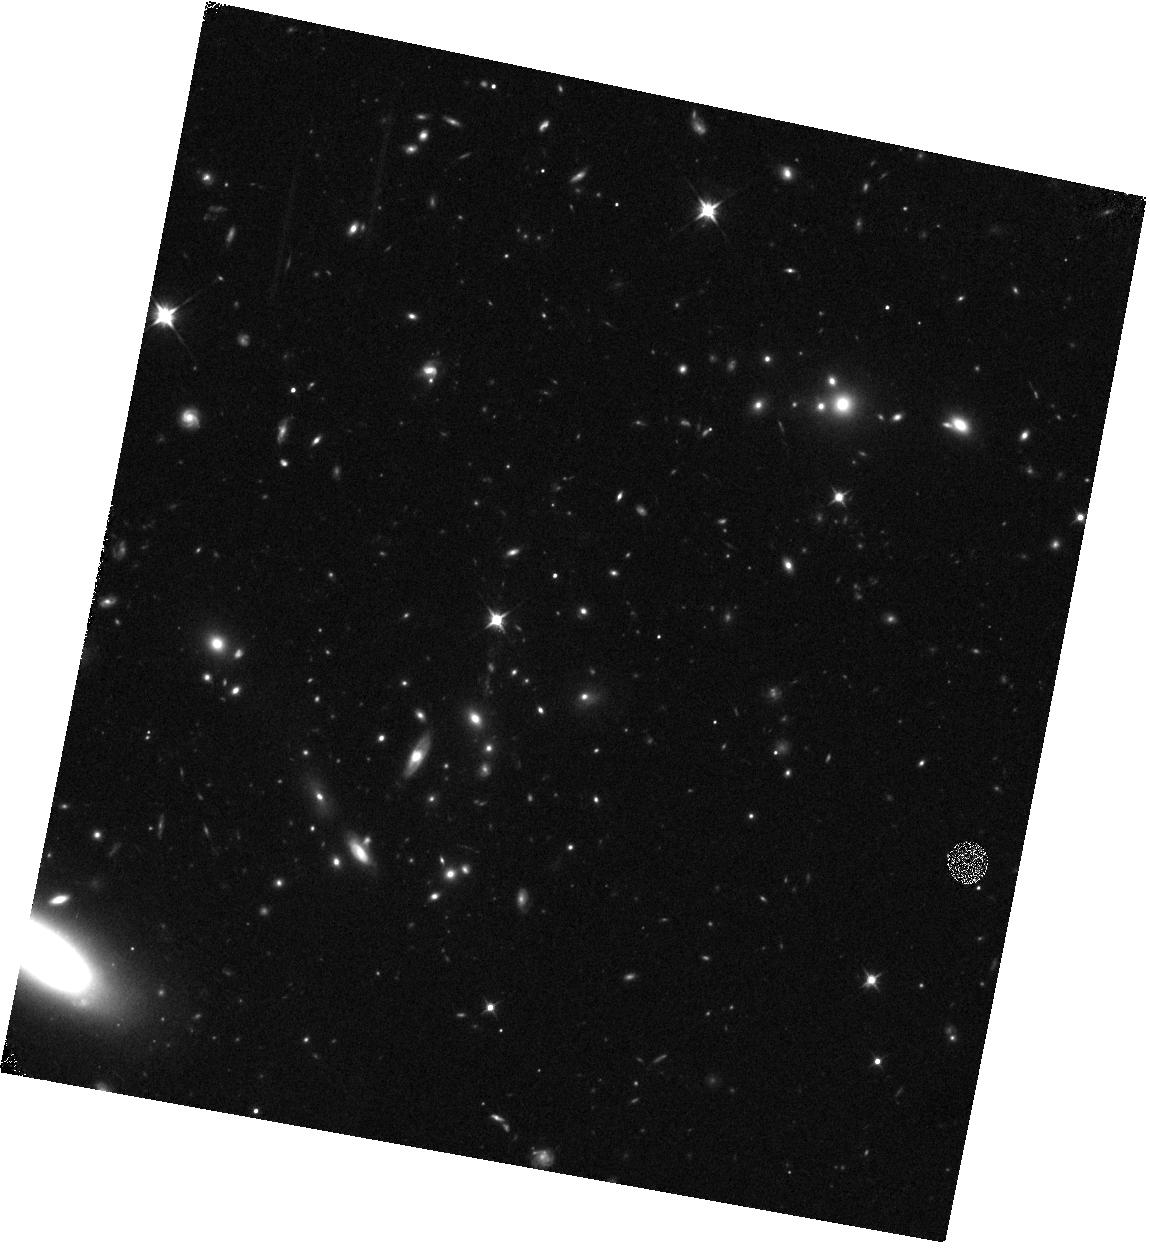
Target: HATLASJ144608.6+021927
Instrument: WFC3/IR
Filter: F110W
Exposure: 12 min
Observation ID: hst_15242_33_wfc3_ir_f110w_idmh33

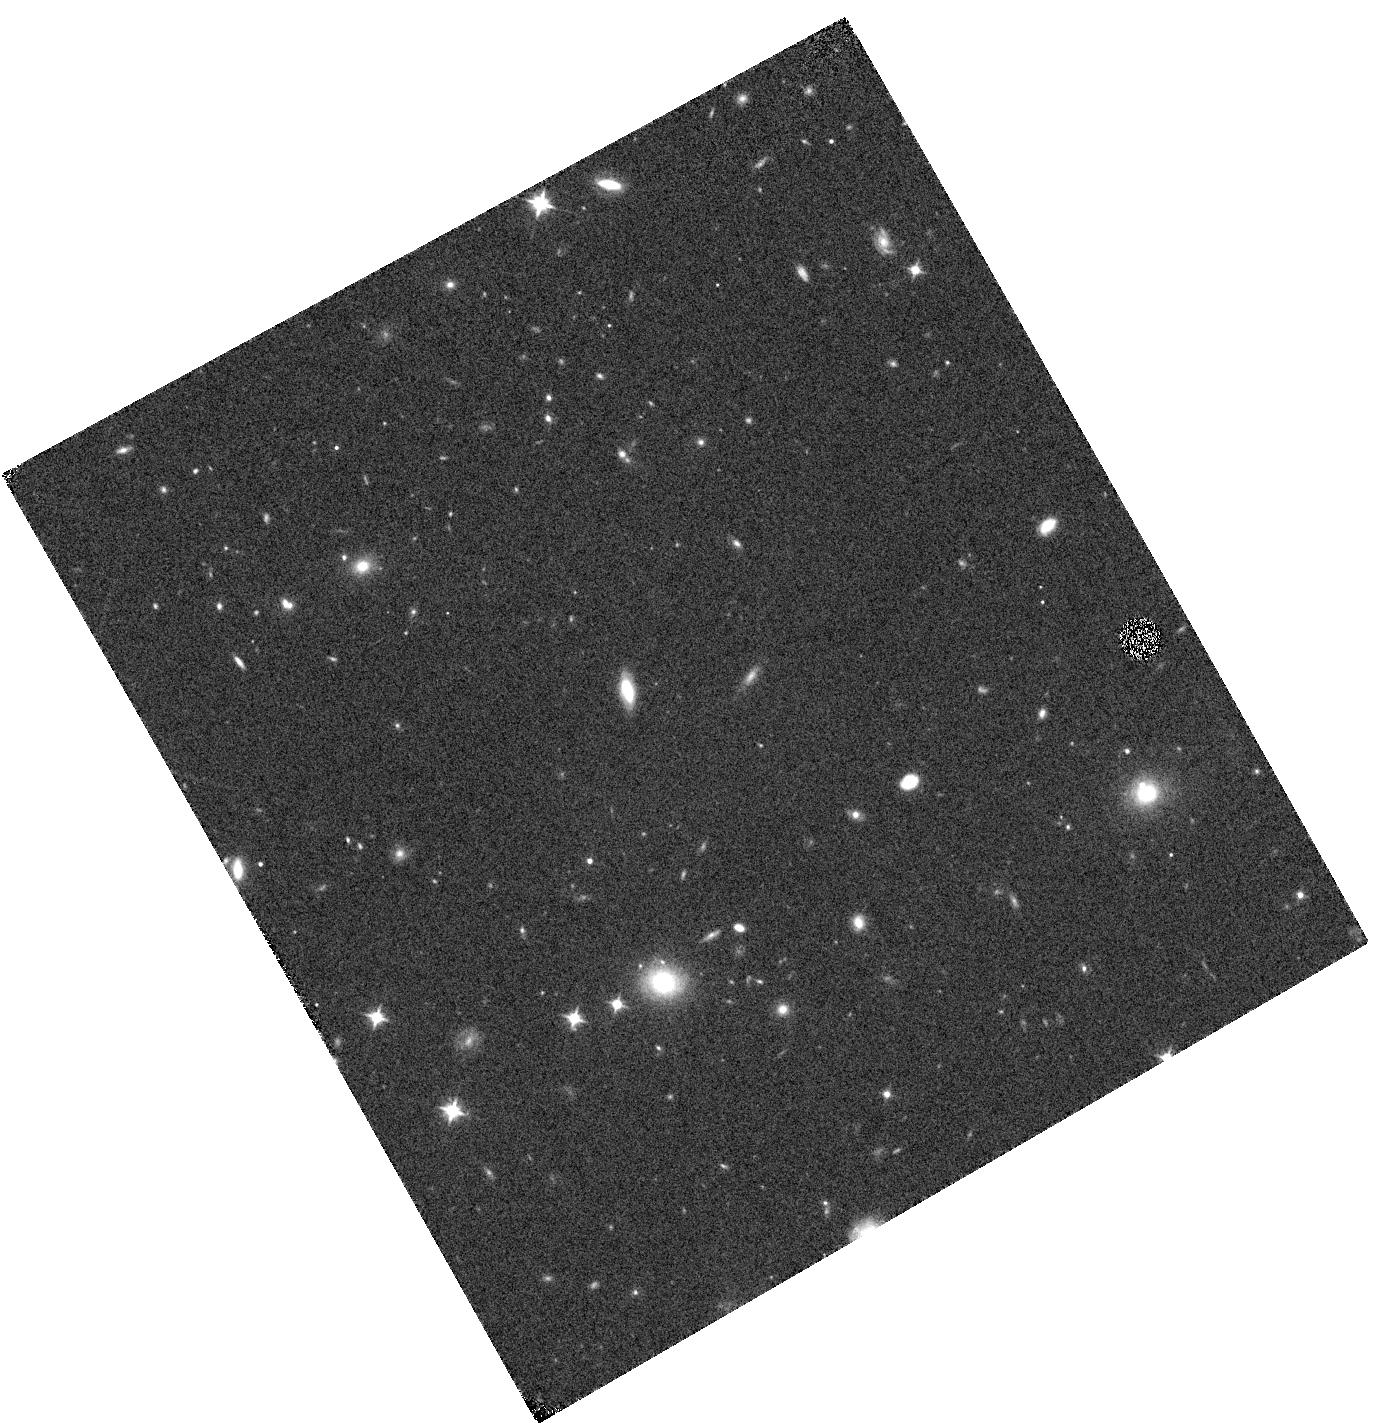
Target: HATLASJ225045.5-304719
Instrument: WFC3/IR
Filter: F110W
Exposure: 4 min
Observation ID: hst_15242_70_wfc3_ir_f110w_idmh70

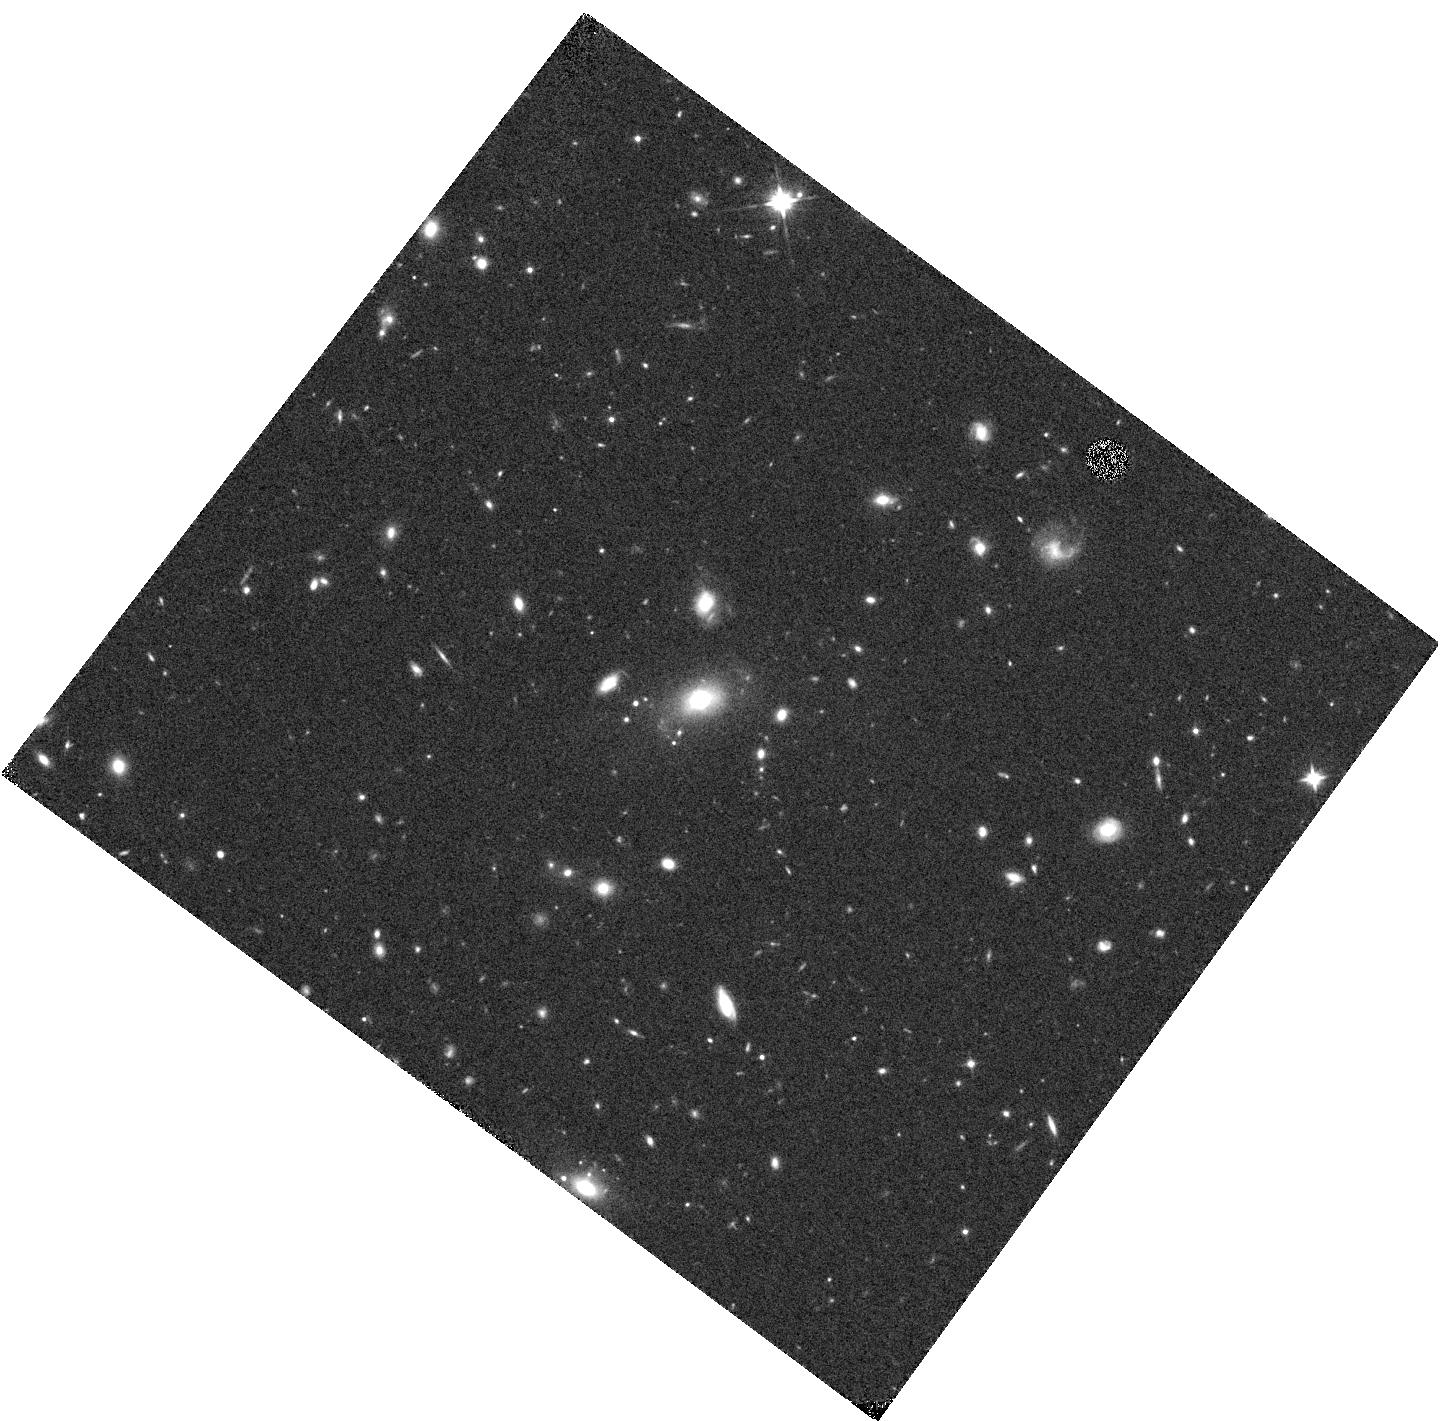
Target: HATLASJ234955.7-330833
Instrument: WFC3/IR
Filter: F110W
Exposure: 12 min
Observation ID: hst_15242_3v_wfc3_ir_f110w_idmh3v

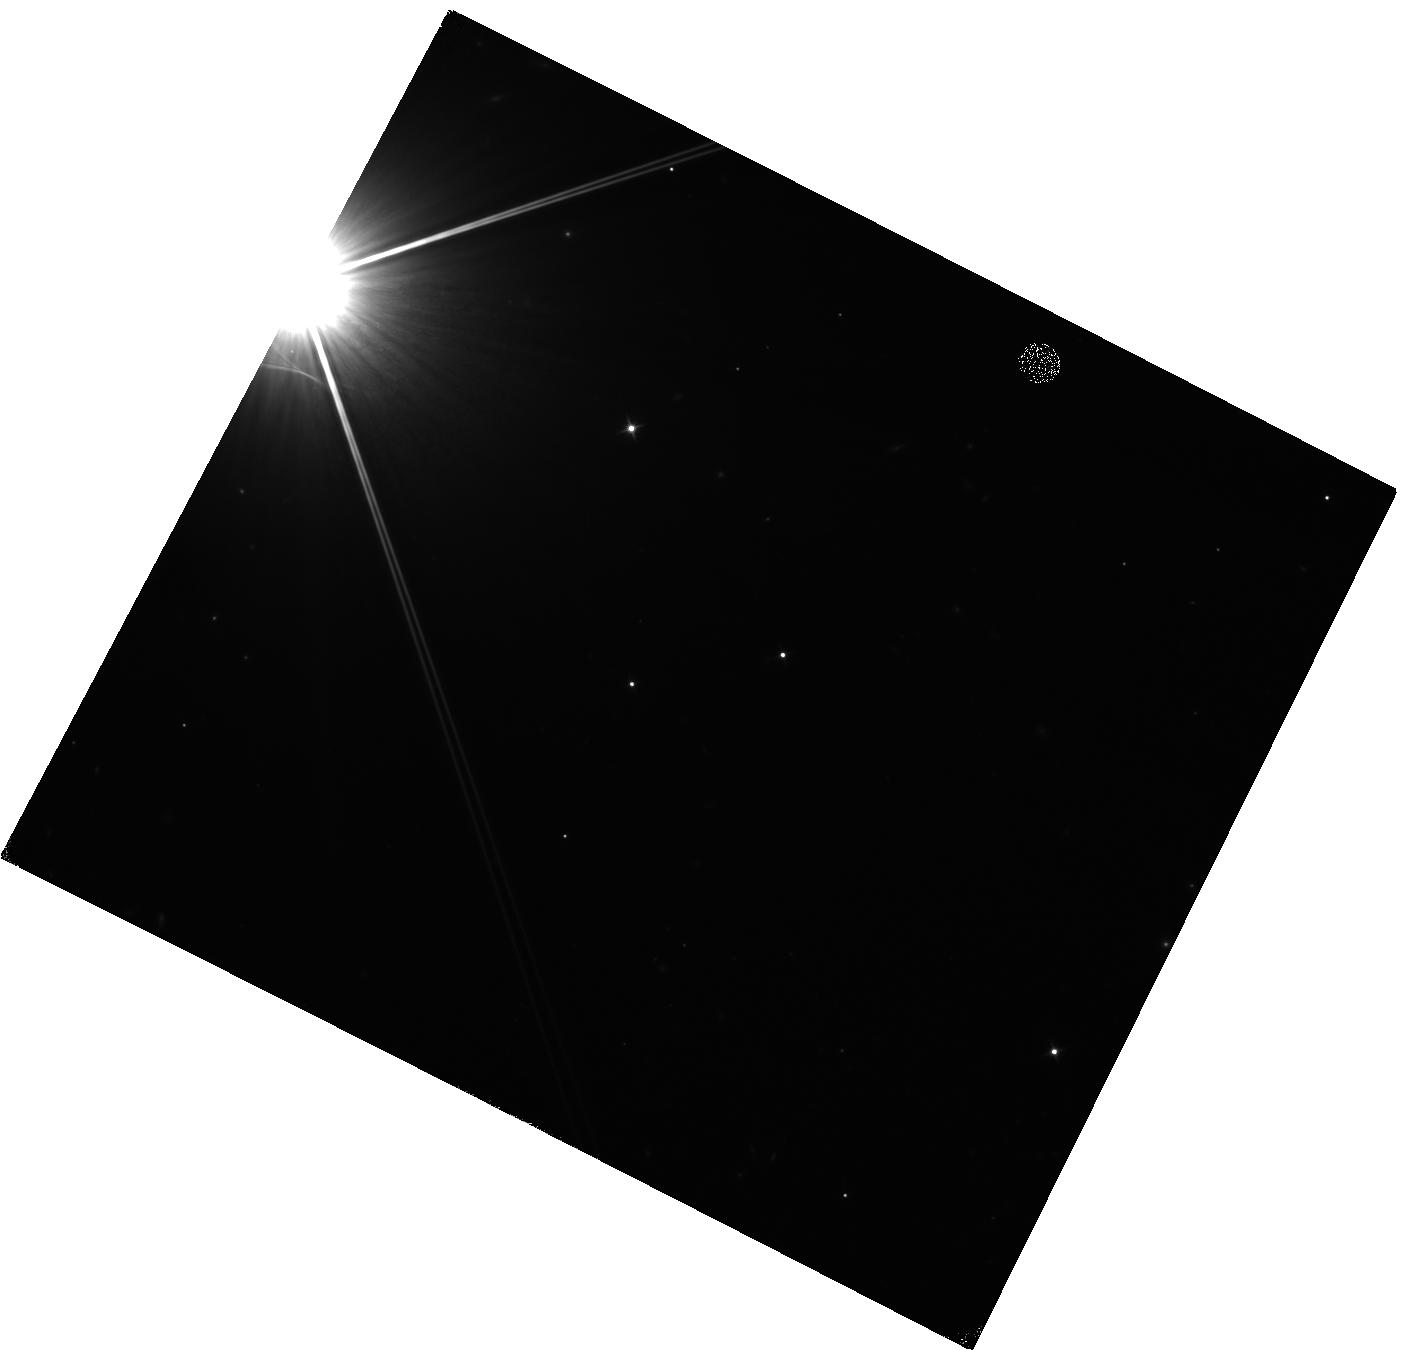
Target: HATLASJ090613.8-010042
Instrument: WFC3/IR
Filter: F110W
Exposure: 4 min
Observation ID: hst_15242_74_wfc3_ir_f110w_idmh74

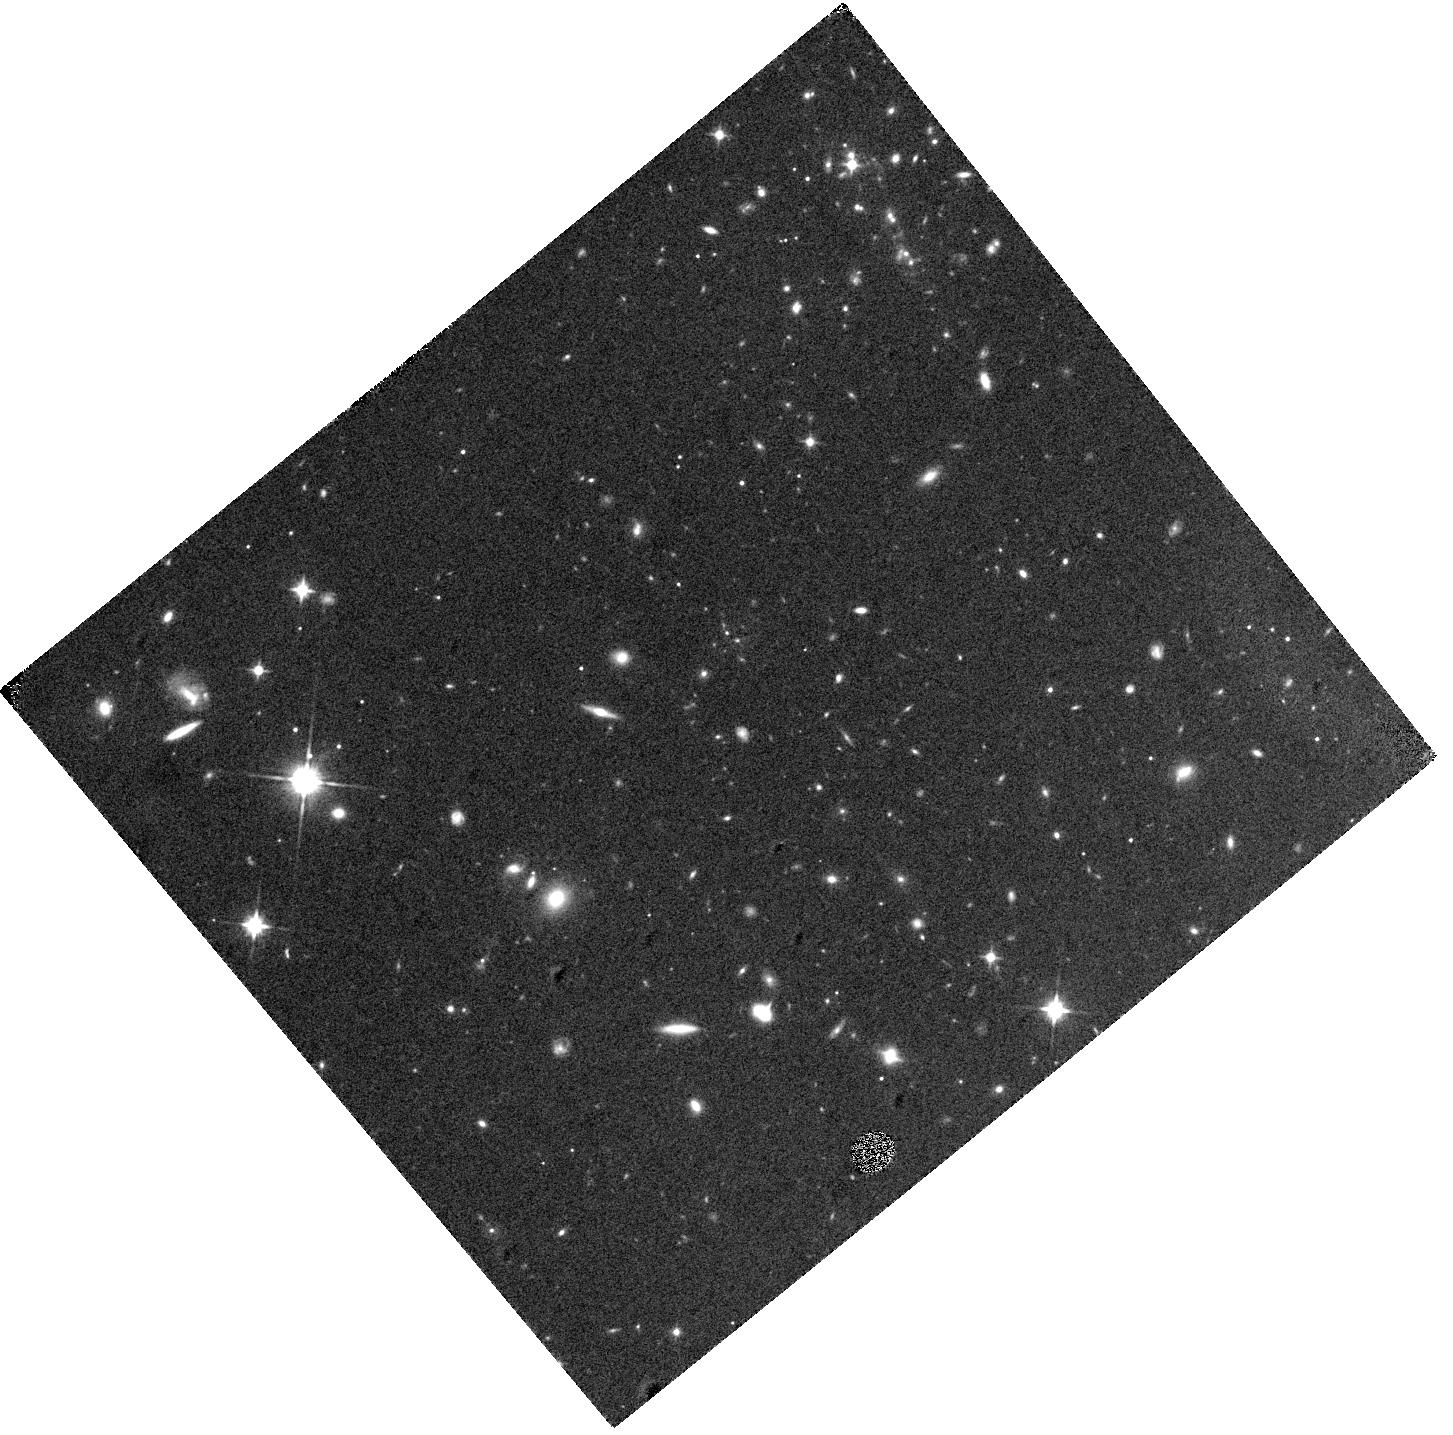
Target: HATLASJ141810.0-003747
Instrument: WFC3/IR
Filter: F110W
Exposure: 12 min
Observation ID: hst_15242_0c_wfc3_ir_f110w_idmh0c

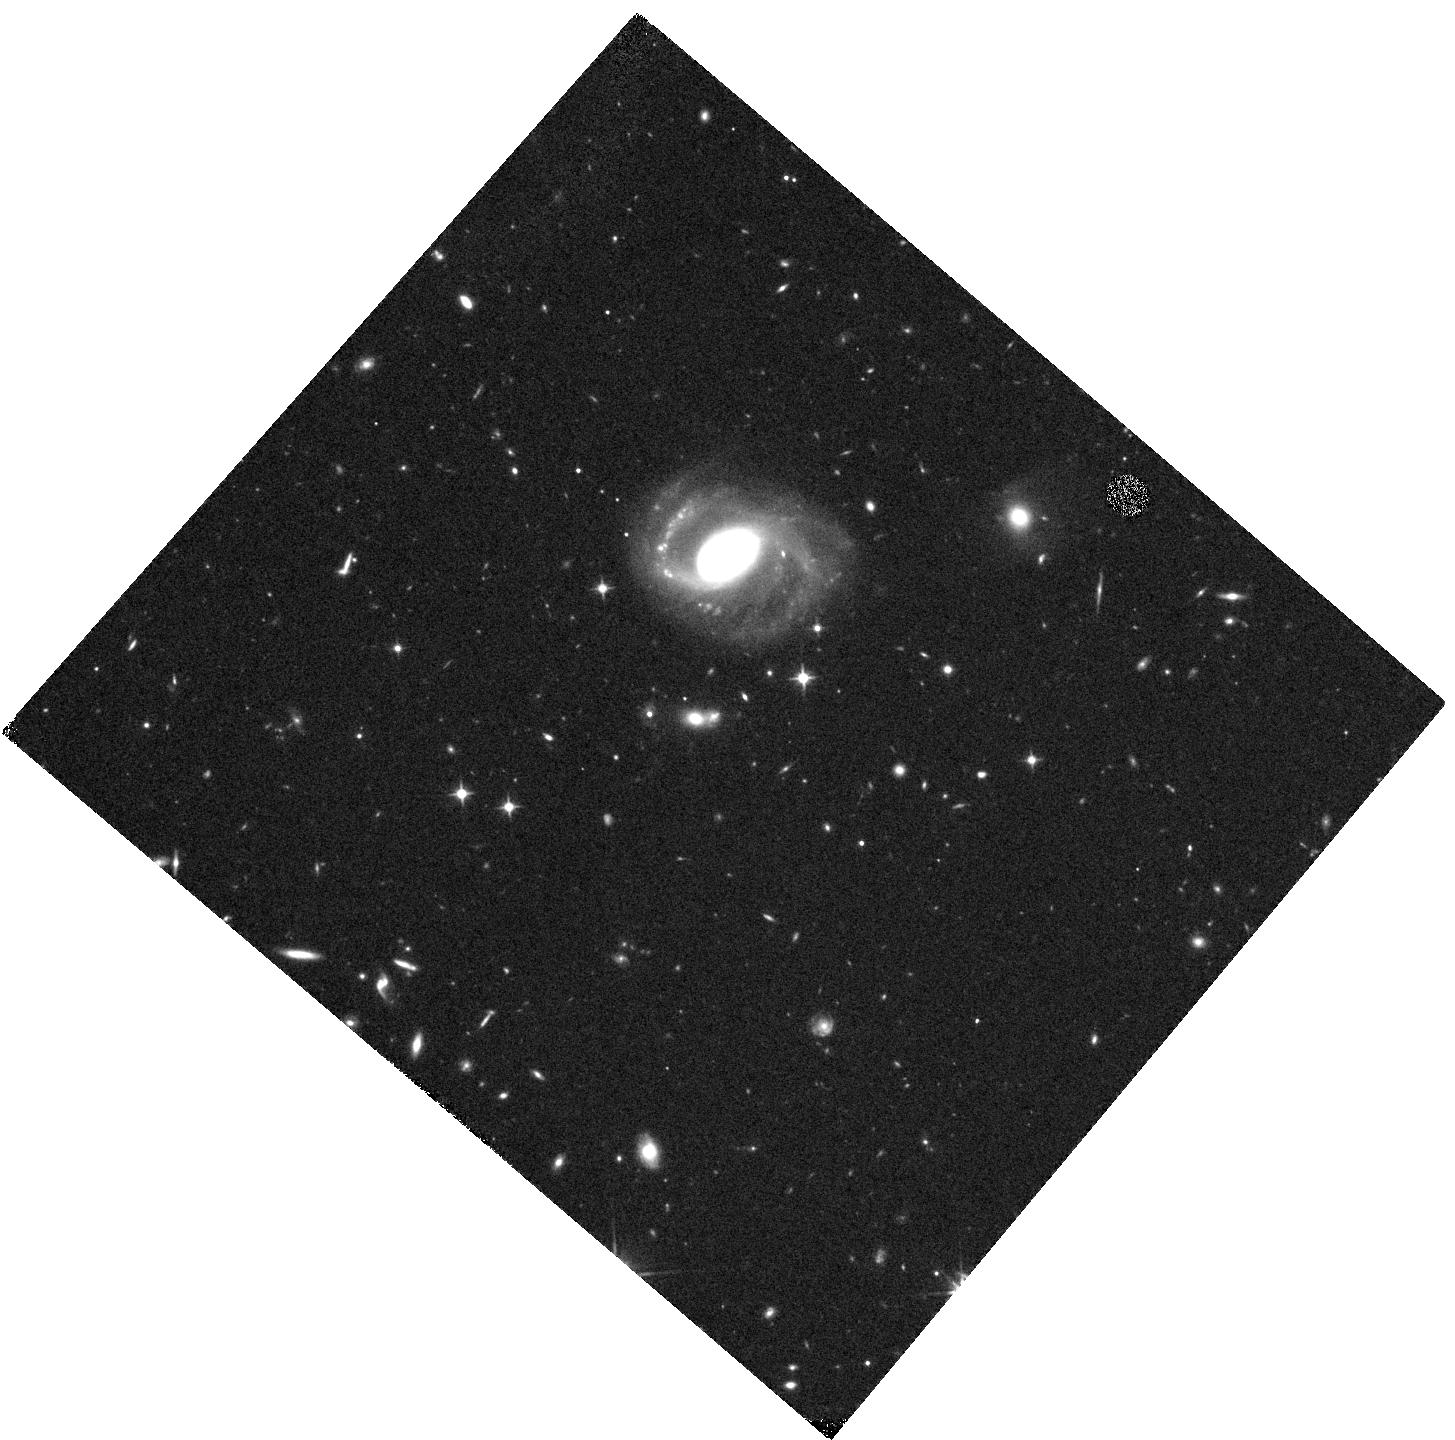
Target: HATLASJ231205.1-295026
Instrument: WFC3/IR
Filter: F110W
Exposure: 12 min
Observation ID: hst_15242_3i_wfc3_ir_f110w_idmh3i

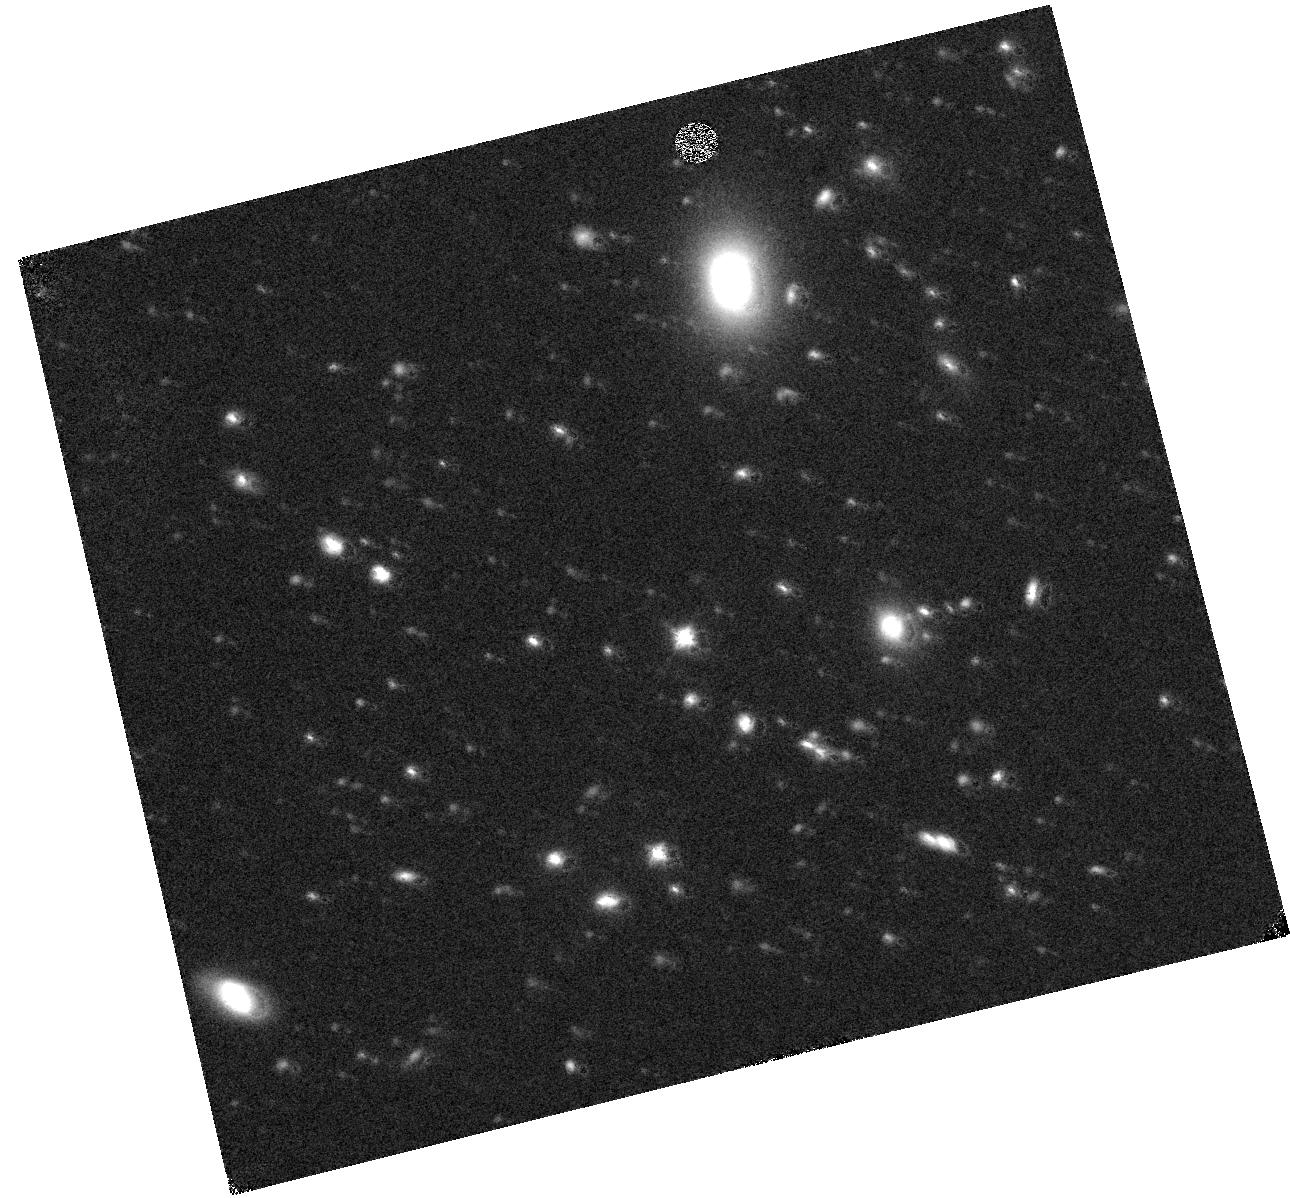
Target: HATLASJ115521.0-021329
Instrument: WFC3/IR
Filter: F110W
Exposure: 12 min
Observation ID: hst_15242_95_wfc3_ir_f110w_idmh95

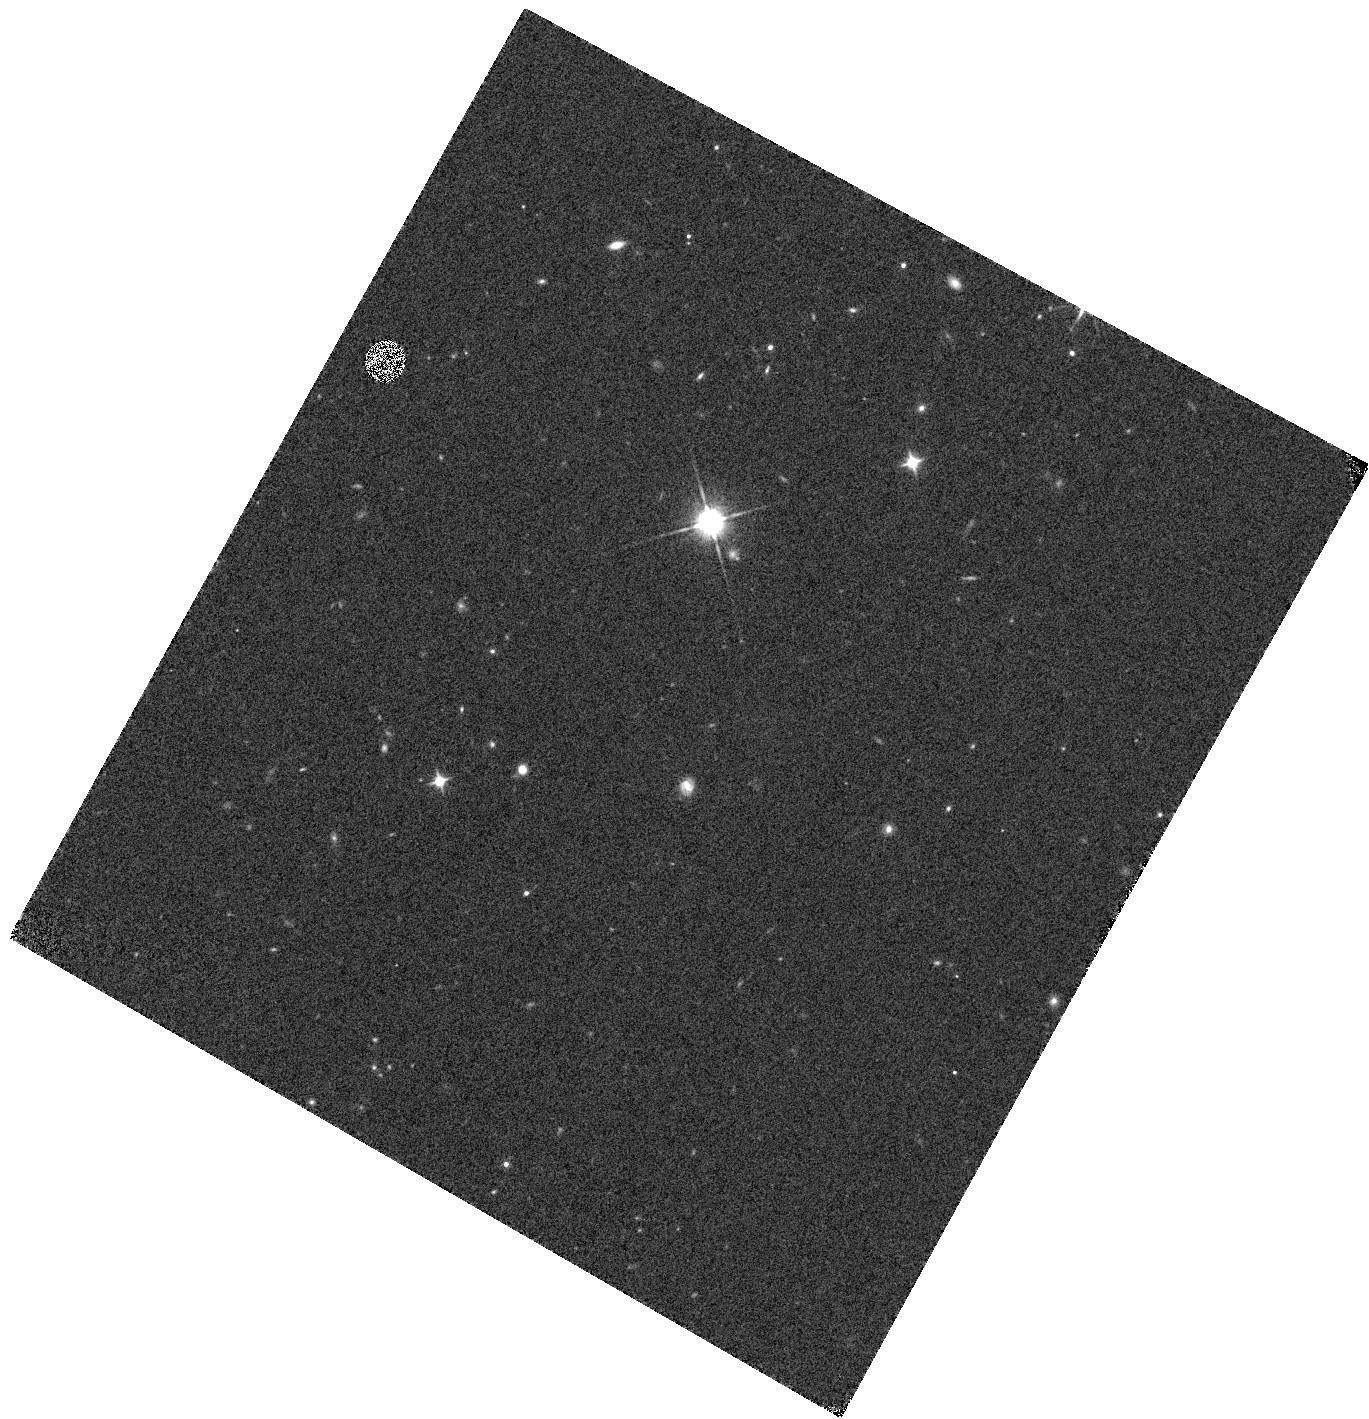
Target: HERSJ021434.4+005926
Instrument: WFC3/IR
Filter: F110W
Exposure: 4 min
Observation ID: hst_15242_48_wfc3_ir_f110w_idmh48

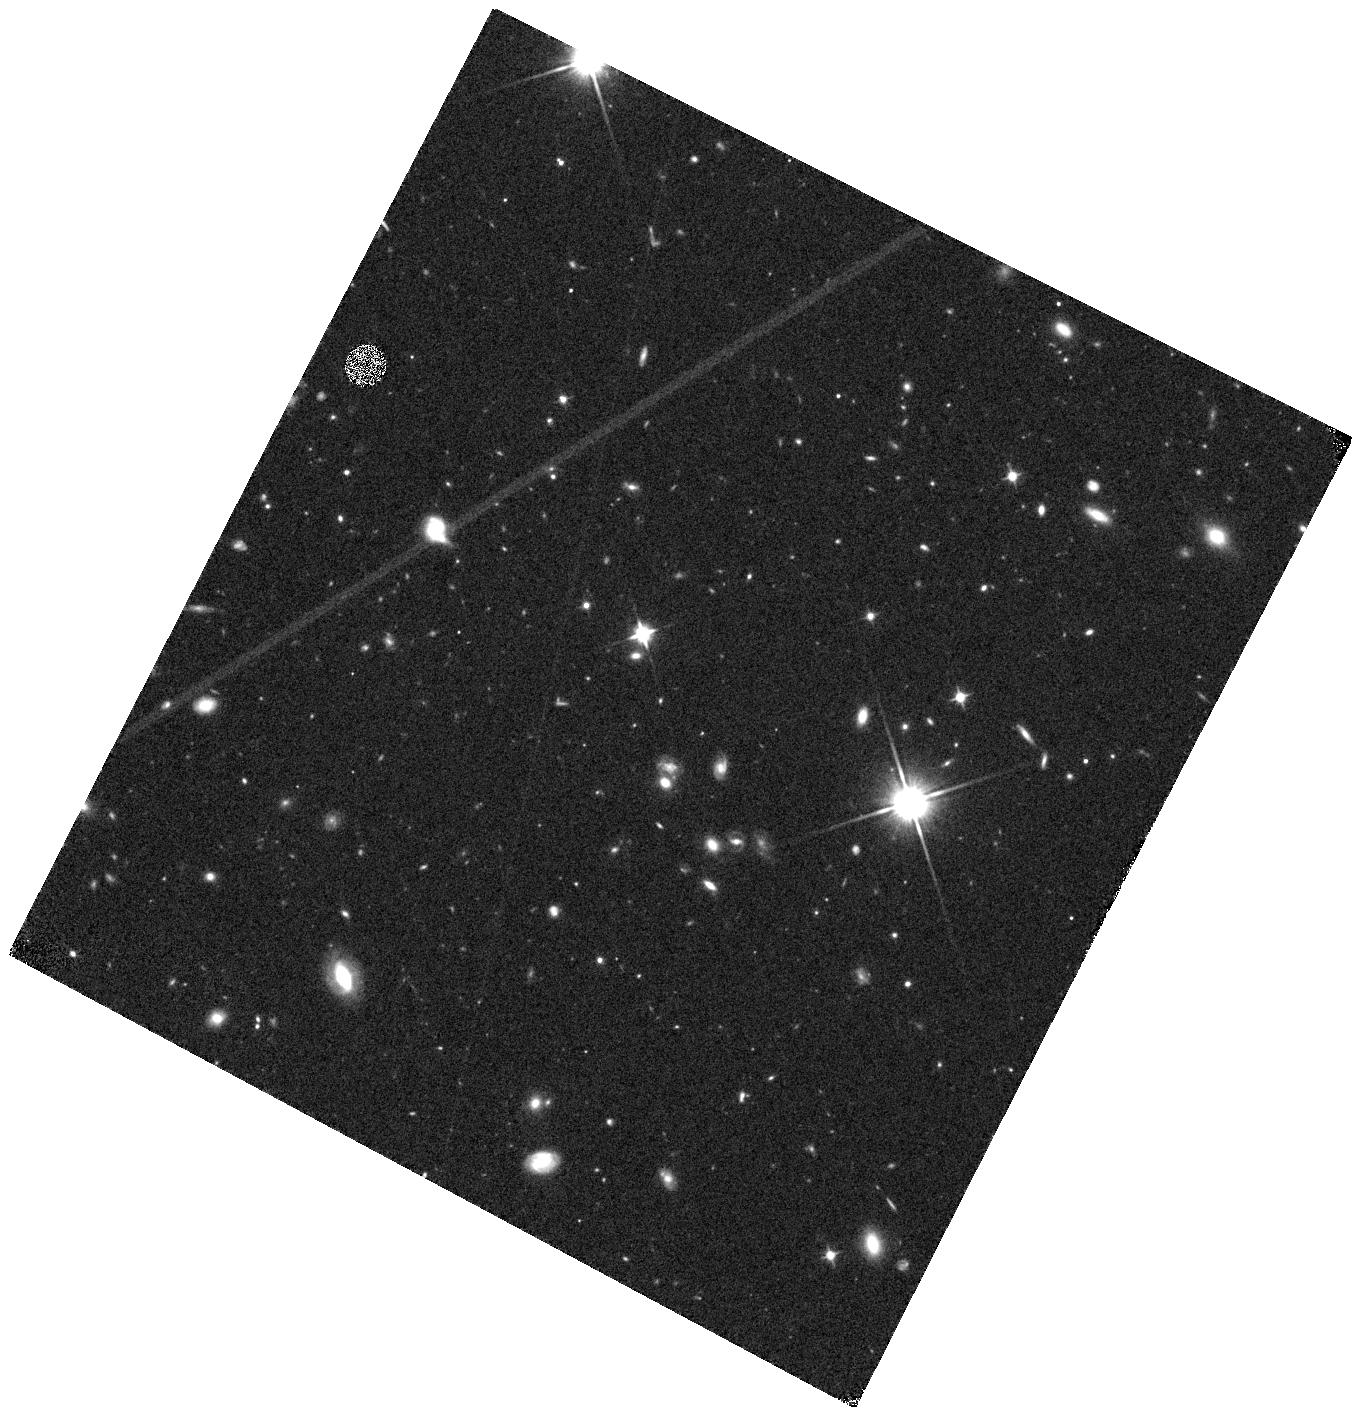
Target: HATLASJ232531.3-302235
Instrument: WFC3/IR
Filter: F110W
Exposure: 12 min
Observation ID: hst_15242_1n_wfc3_ir_f110w_idmh1n

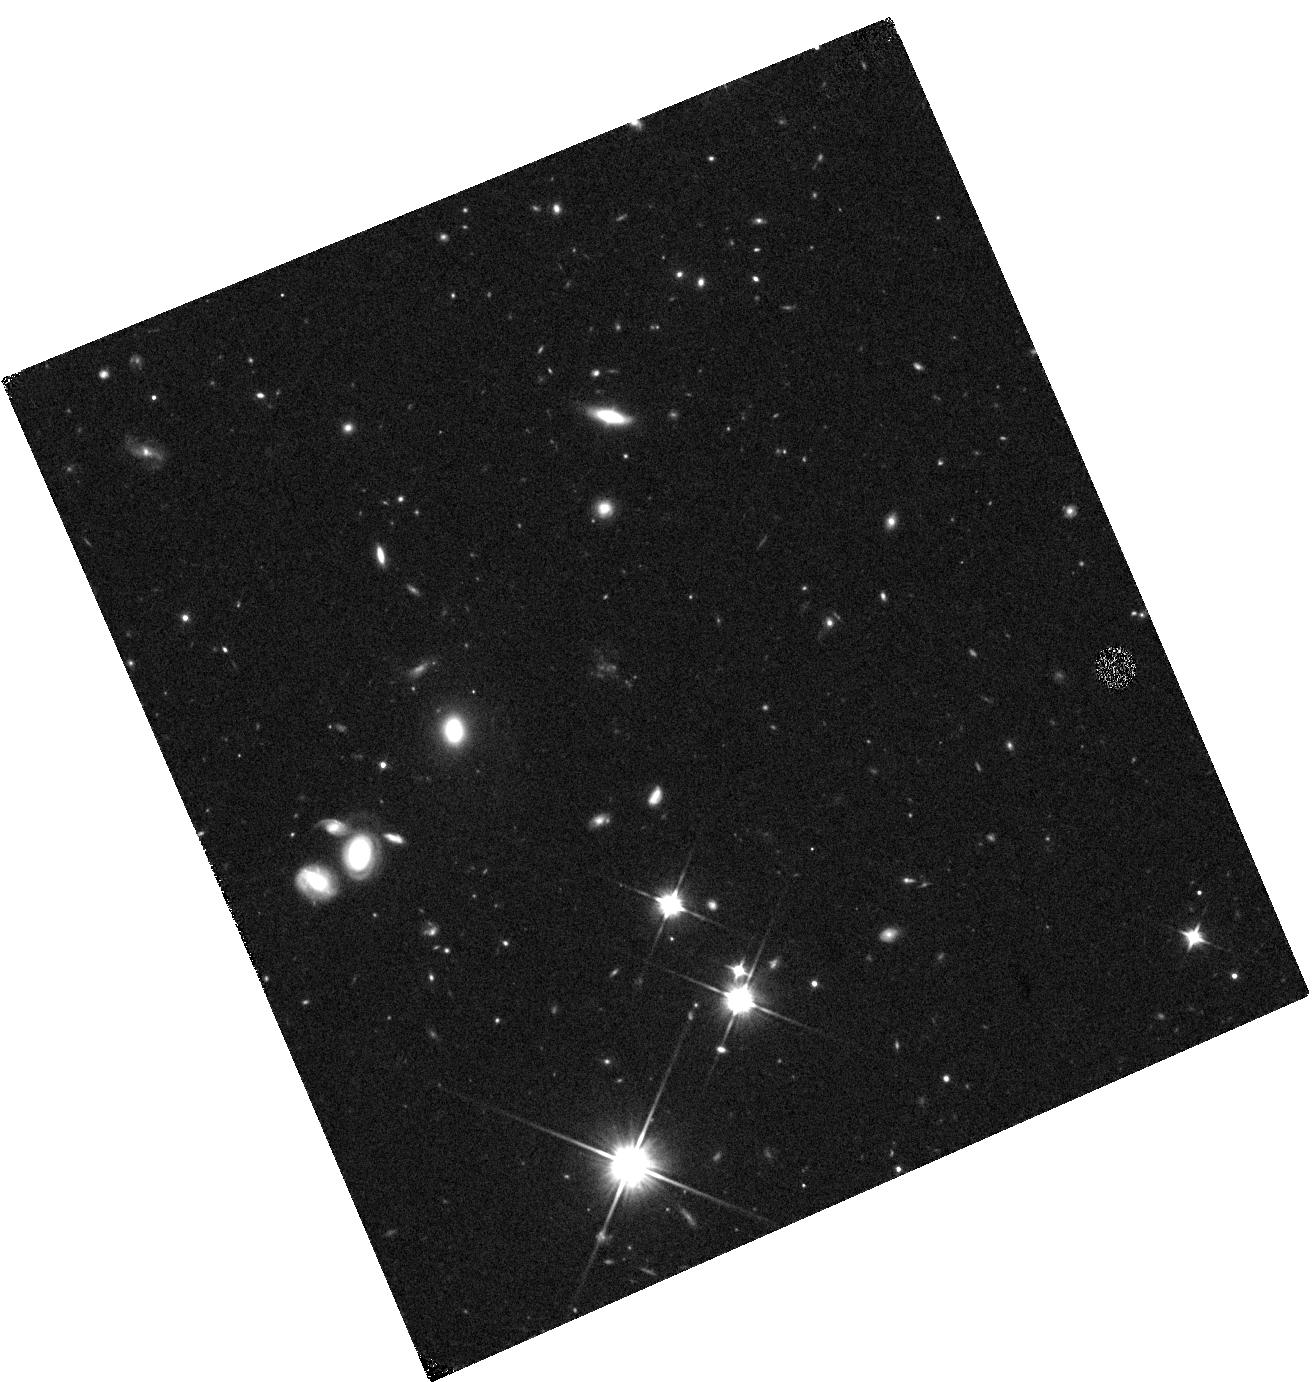
Target: HELMSJ231857.2-053035
Instrument: WFC3/IR
Filter: F110W
Exposure: 12 min
Observation ID: hst_15242_08_wfc3_ir_f110w_idmh08

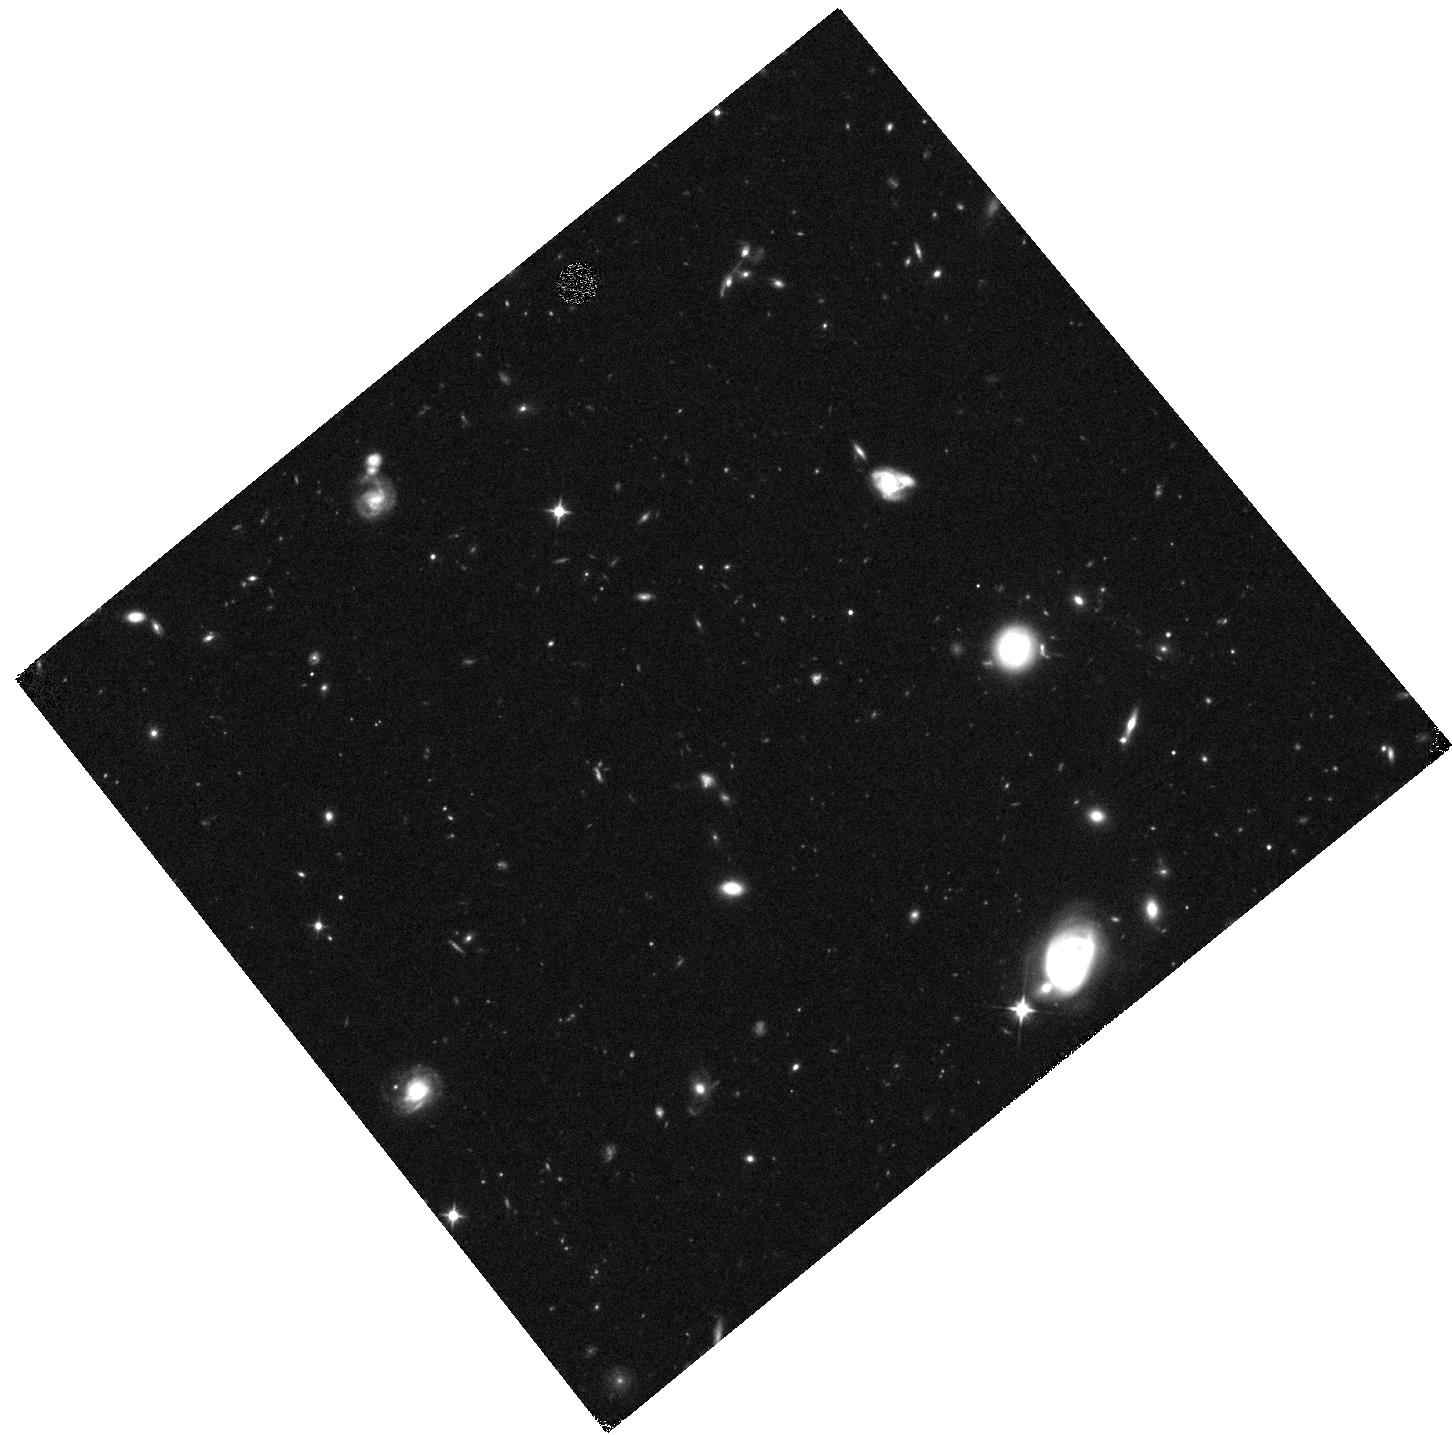
Target: HATLASJ232419.8-323926
Instrument: WFC3/IR
Filter: F110W
Exposure: 12 min
Observation ID: hst_15242_37_wfc3_ir_f110w_idmh37

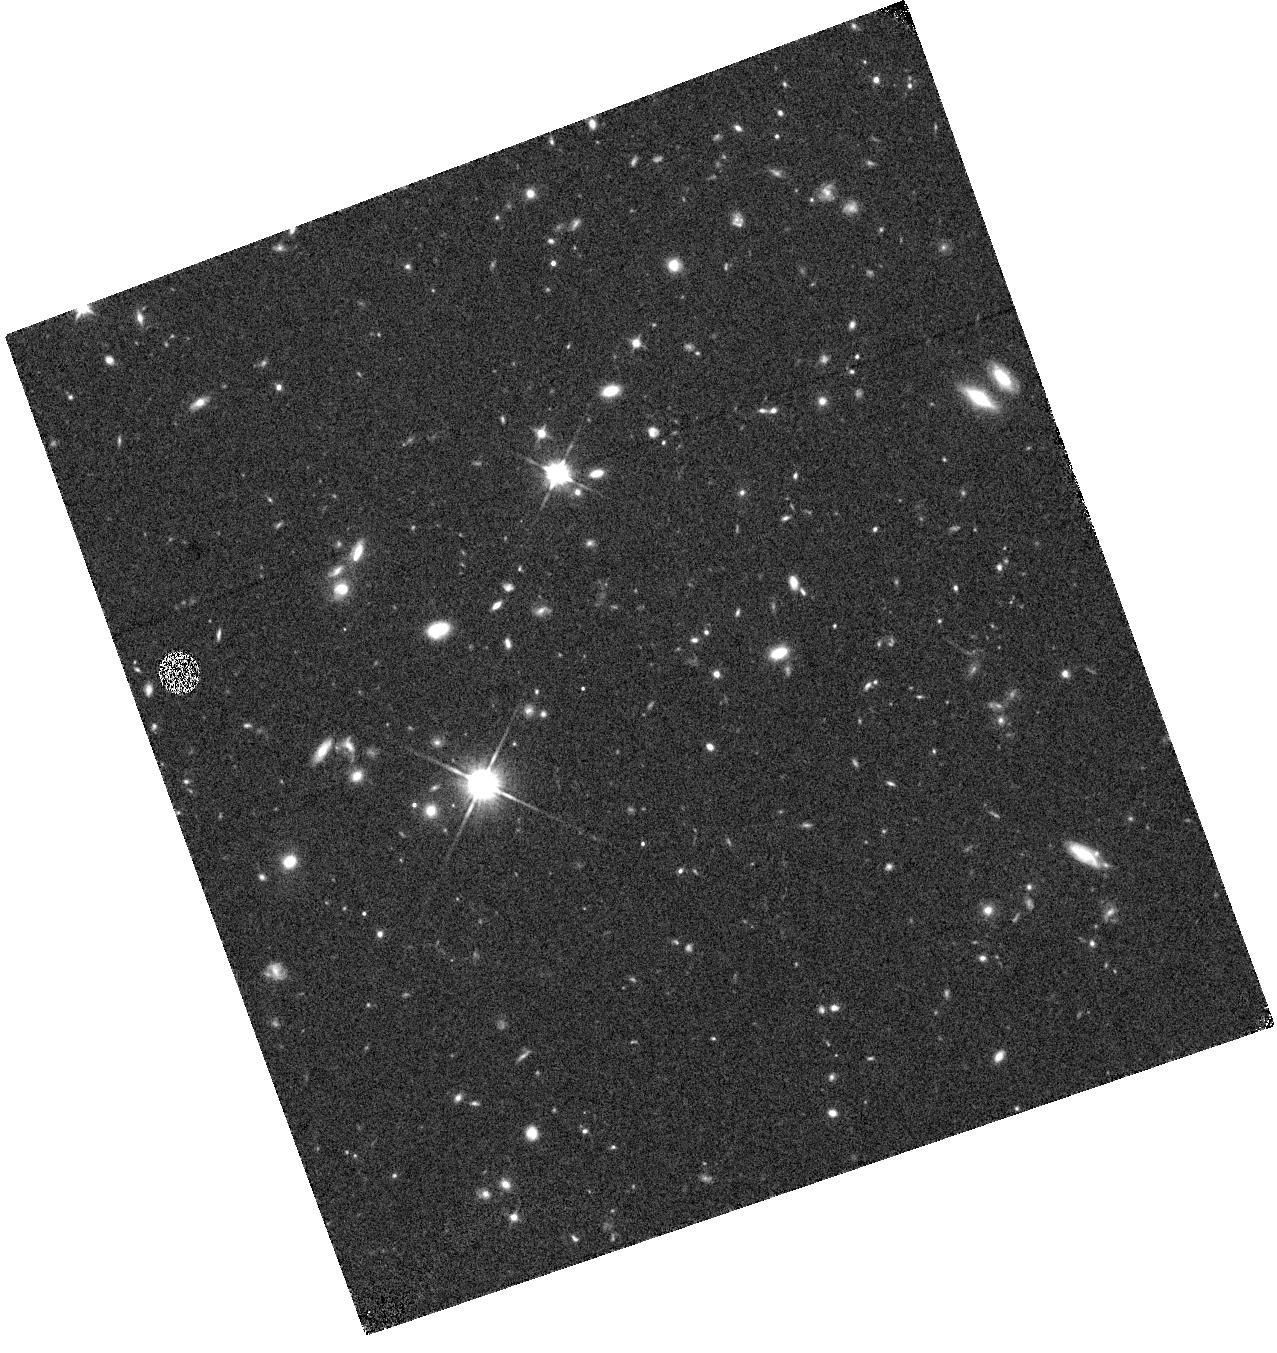
Target: HELMSJ004622.3+073509
Instrument: WFC3/IR
Filter: F110W
Exposure: 12 min
Observation ID: hst_15242_0v_wfc3_ir_f110w_idmh0v

SNAPshot observations of the largest sample of lensed candidates in the Equatorial and Southern Sky identified with Herschel (PI: Marchetti, Lucia)

We propose WFC3/IR F110W Snapshot observations of 200 gravitational lensing systems selected using Herschel submm data taken in all the major Herschel extragalactic surveys (over ~850 square degrees). This proposal aims to build upon the successful results of our cycle-19 snapshot (ID:12488) to complete the study of the brightest lensed galaxies ever discovered by Herschel in the Equatorial and Southern Sky. Our successful submm-based selection method identifies lensing events at much higher redshift than any other optical-based selection and is independent of the nature of the magnifier. With these data we will (1) characterize the morphology of the lenses and thus statistically determine what populations are responsible for the gravitational optical depth of the Universe, (2) make accurate fits to the lens light profiles disentangling the foreground lenses from the background sources (3) constrain (and in some cases directly detect) the rest-frame optical emission from the background sources providing estimates of the background source extinction, (4) identify the most extreme star-forming galaxies and rare lensing configurations in the Universe providing the best candidates for future ALMA follow-up, (5) measure the evolution of both the lens mass-density profile, constraing their assembly history, and the lens IMF. This HST program is well-timed with our on-going large spectroscopic program with SALT (3-year program, started in late 2015). This synergy guarantees the timely spectroscopic characterization of our targets securing a long-lasting legacy for this program.